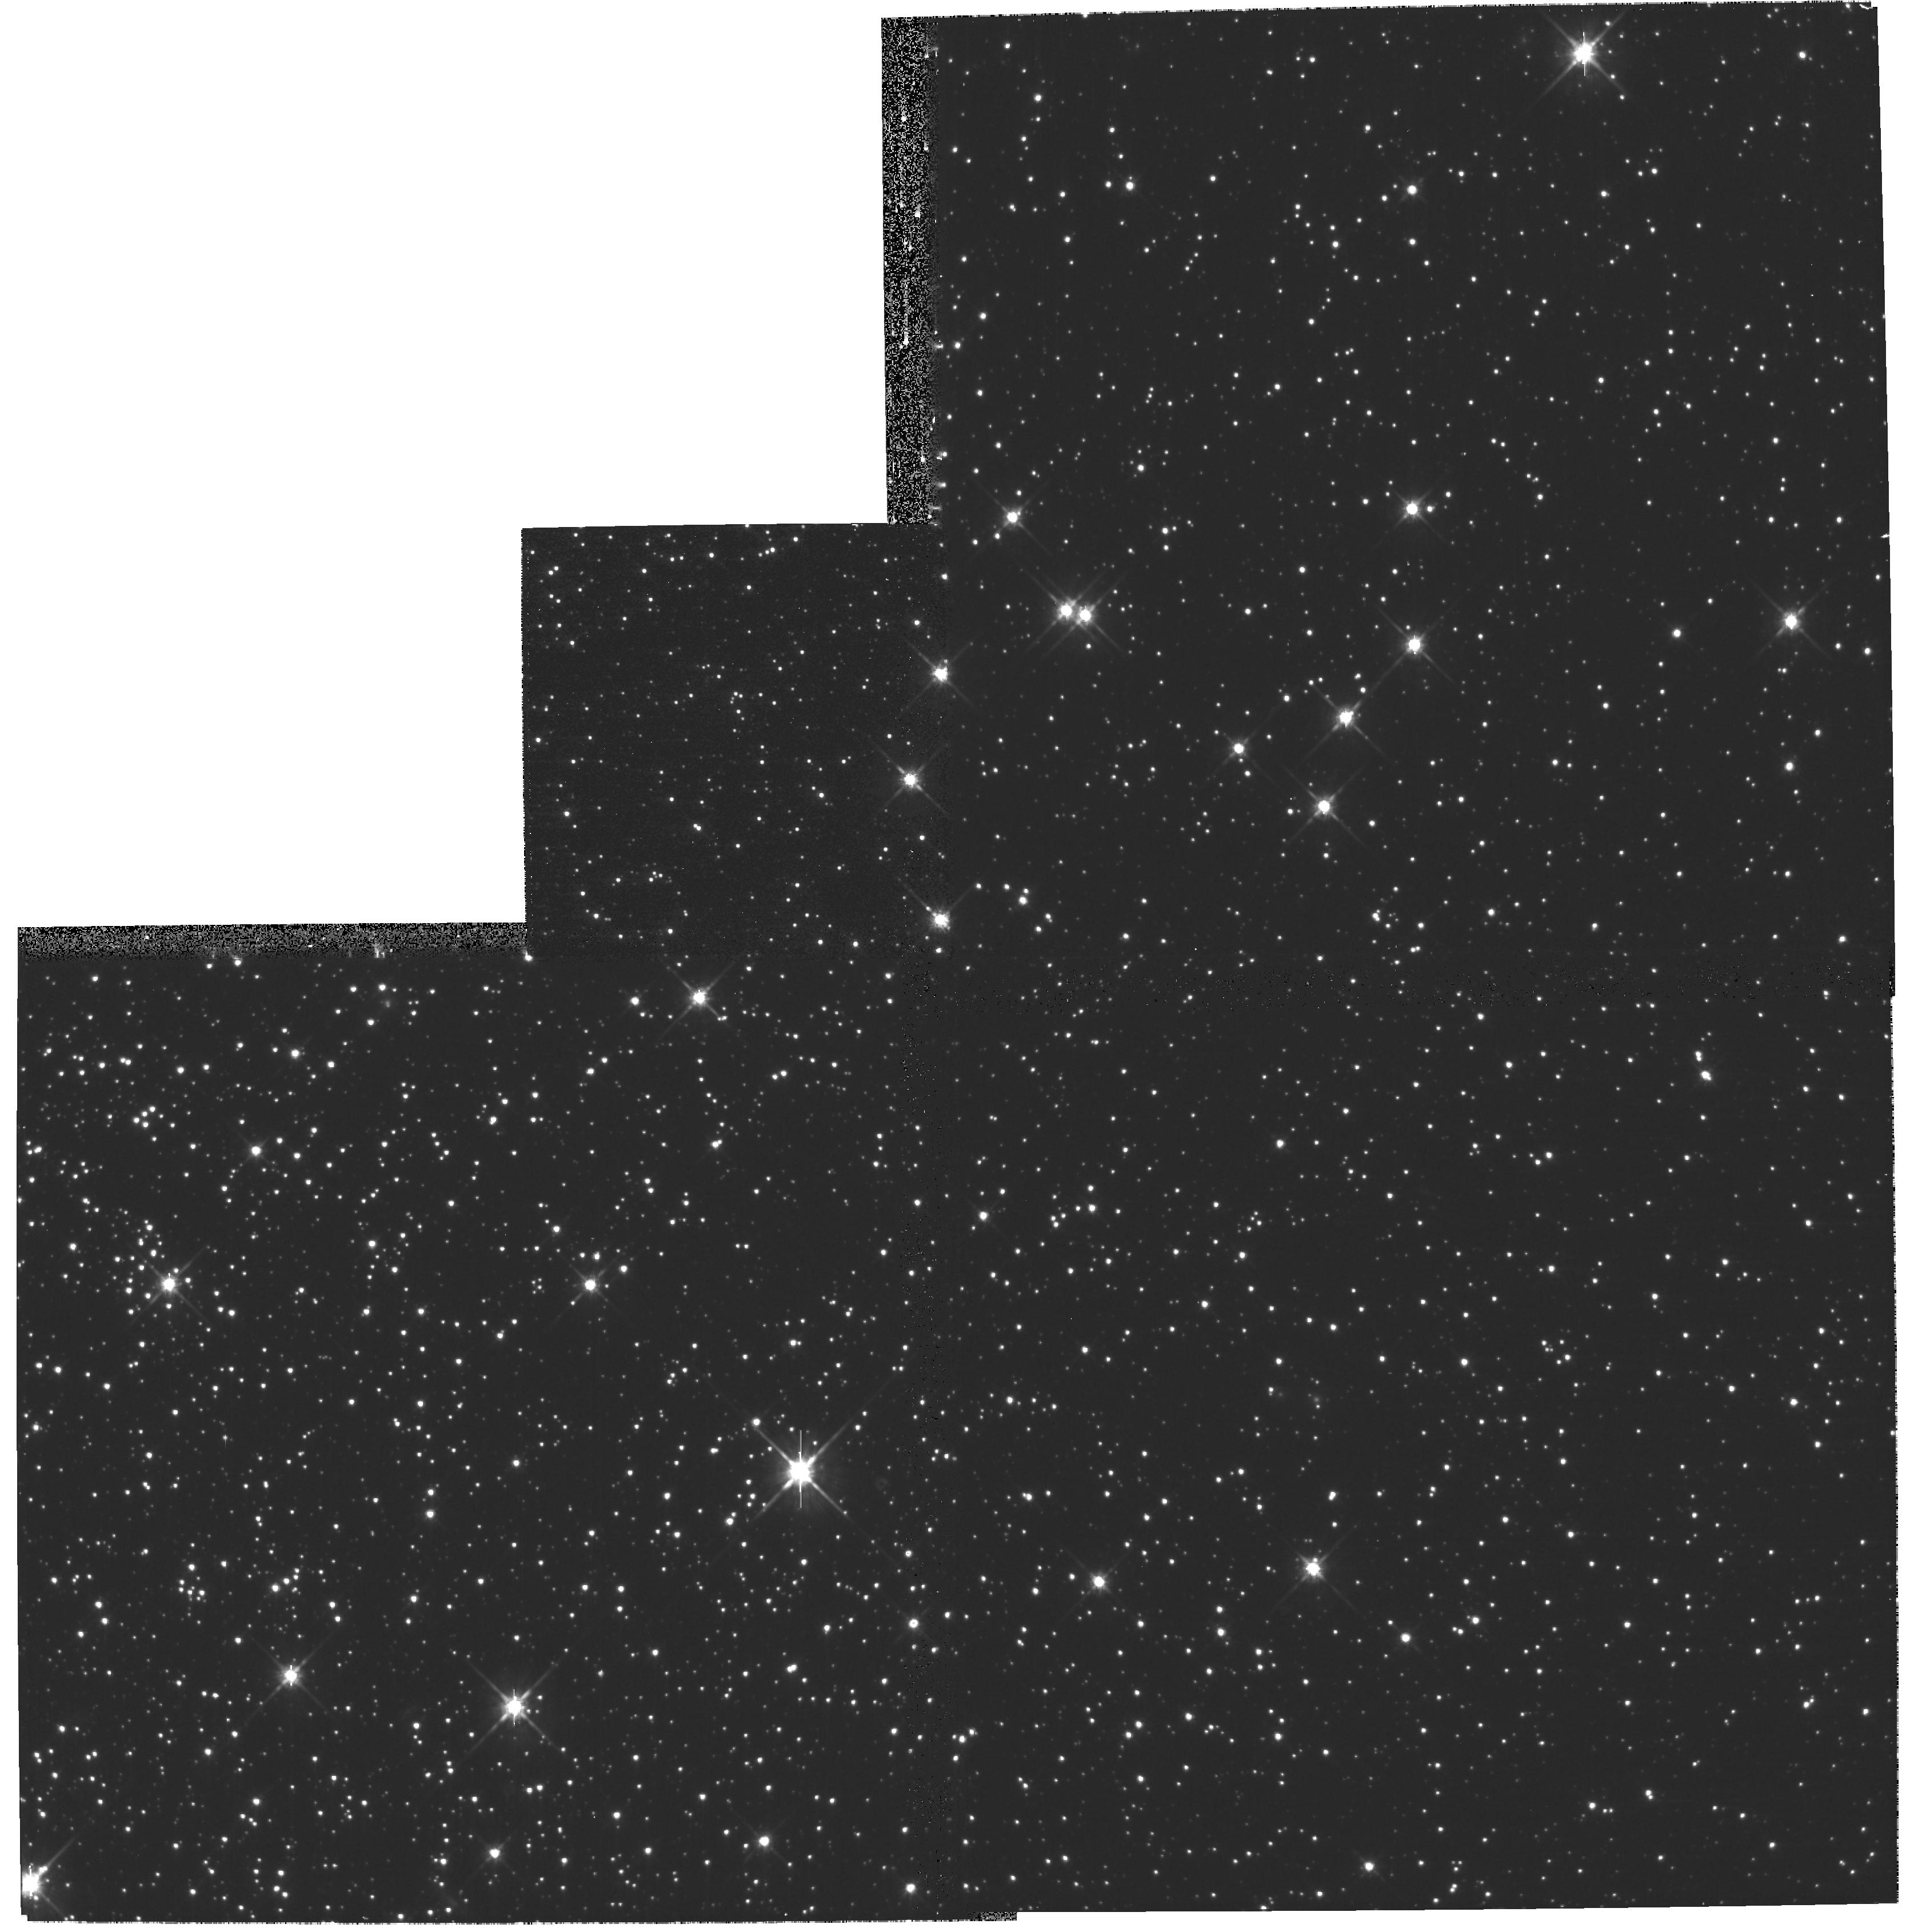
Target: NGC104. Instrument: WFPC2/PC. Filter: F814W. Exposure: 5 min. Observation ID: hst_11035_03_wfpc2_pc_f814w_ua3s03

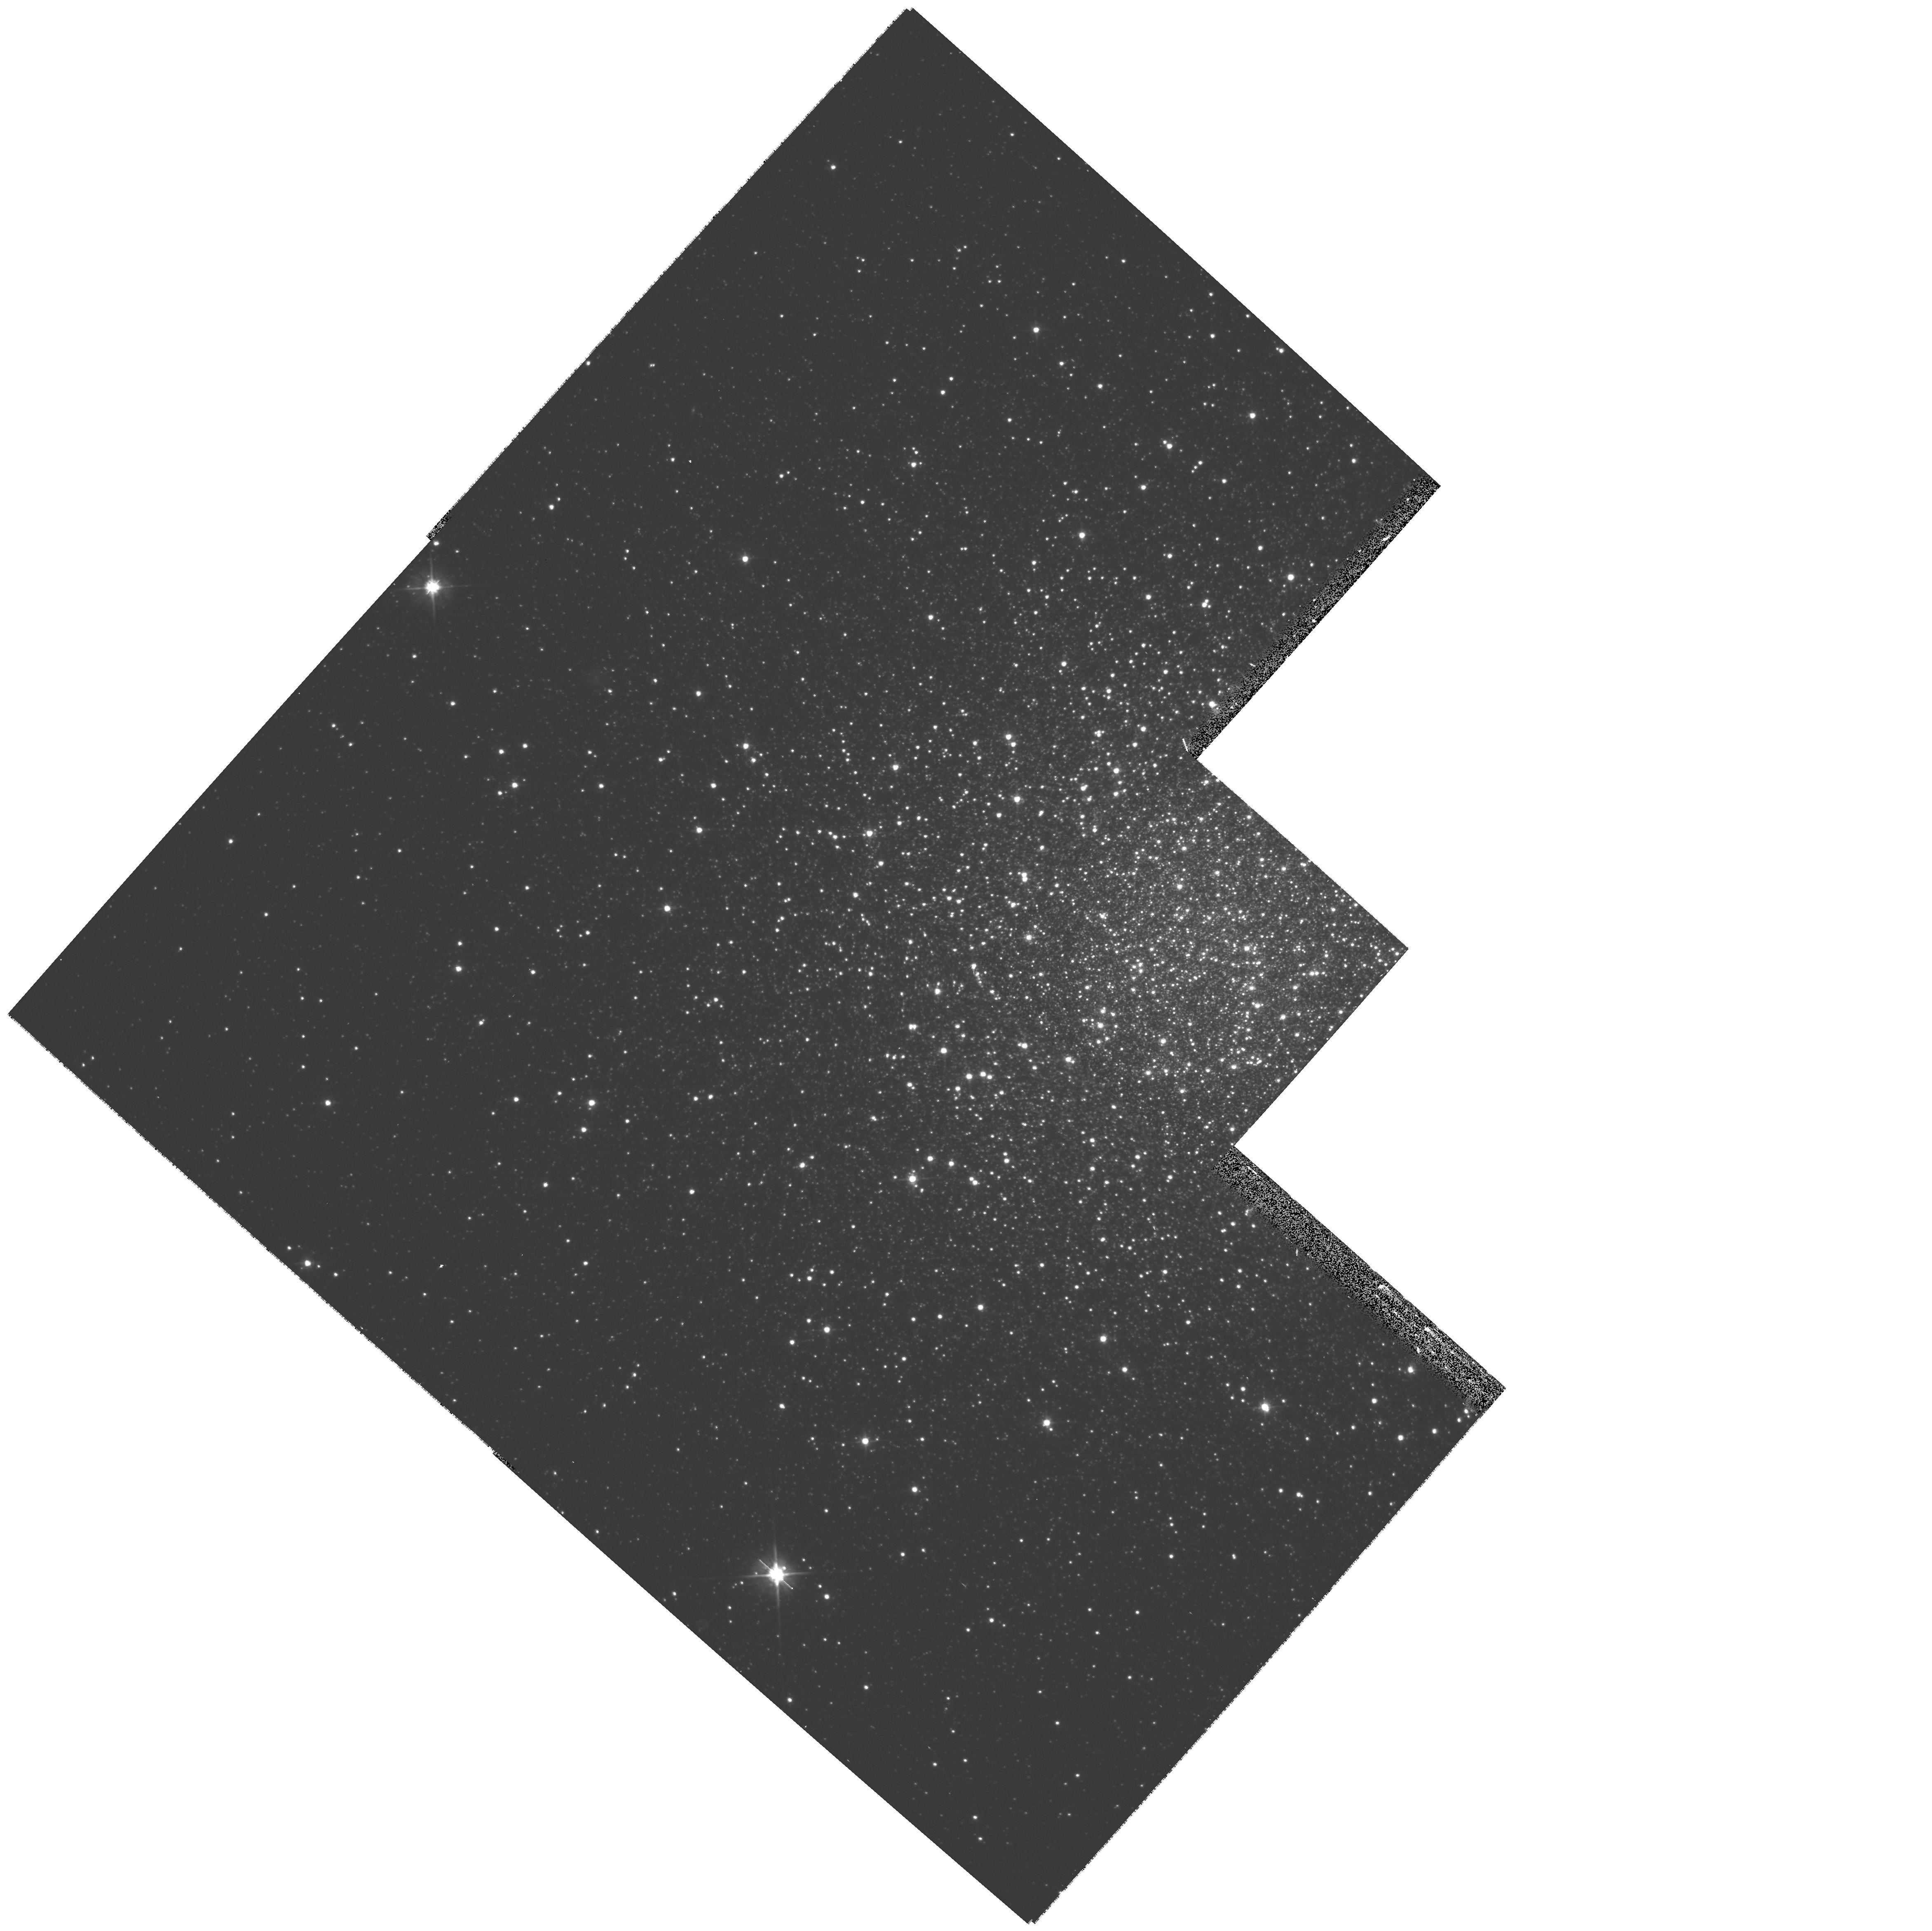
Target: NGC2419. Instrument: WFPC2/PC. Filter: F606W. Exposure: 10 min. Observation ID: hst_11035_04_wfpc2_pc_f606w_ua3s04

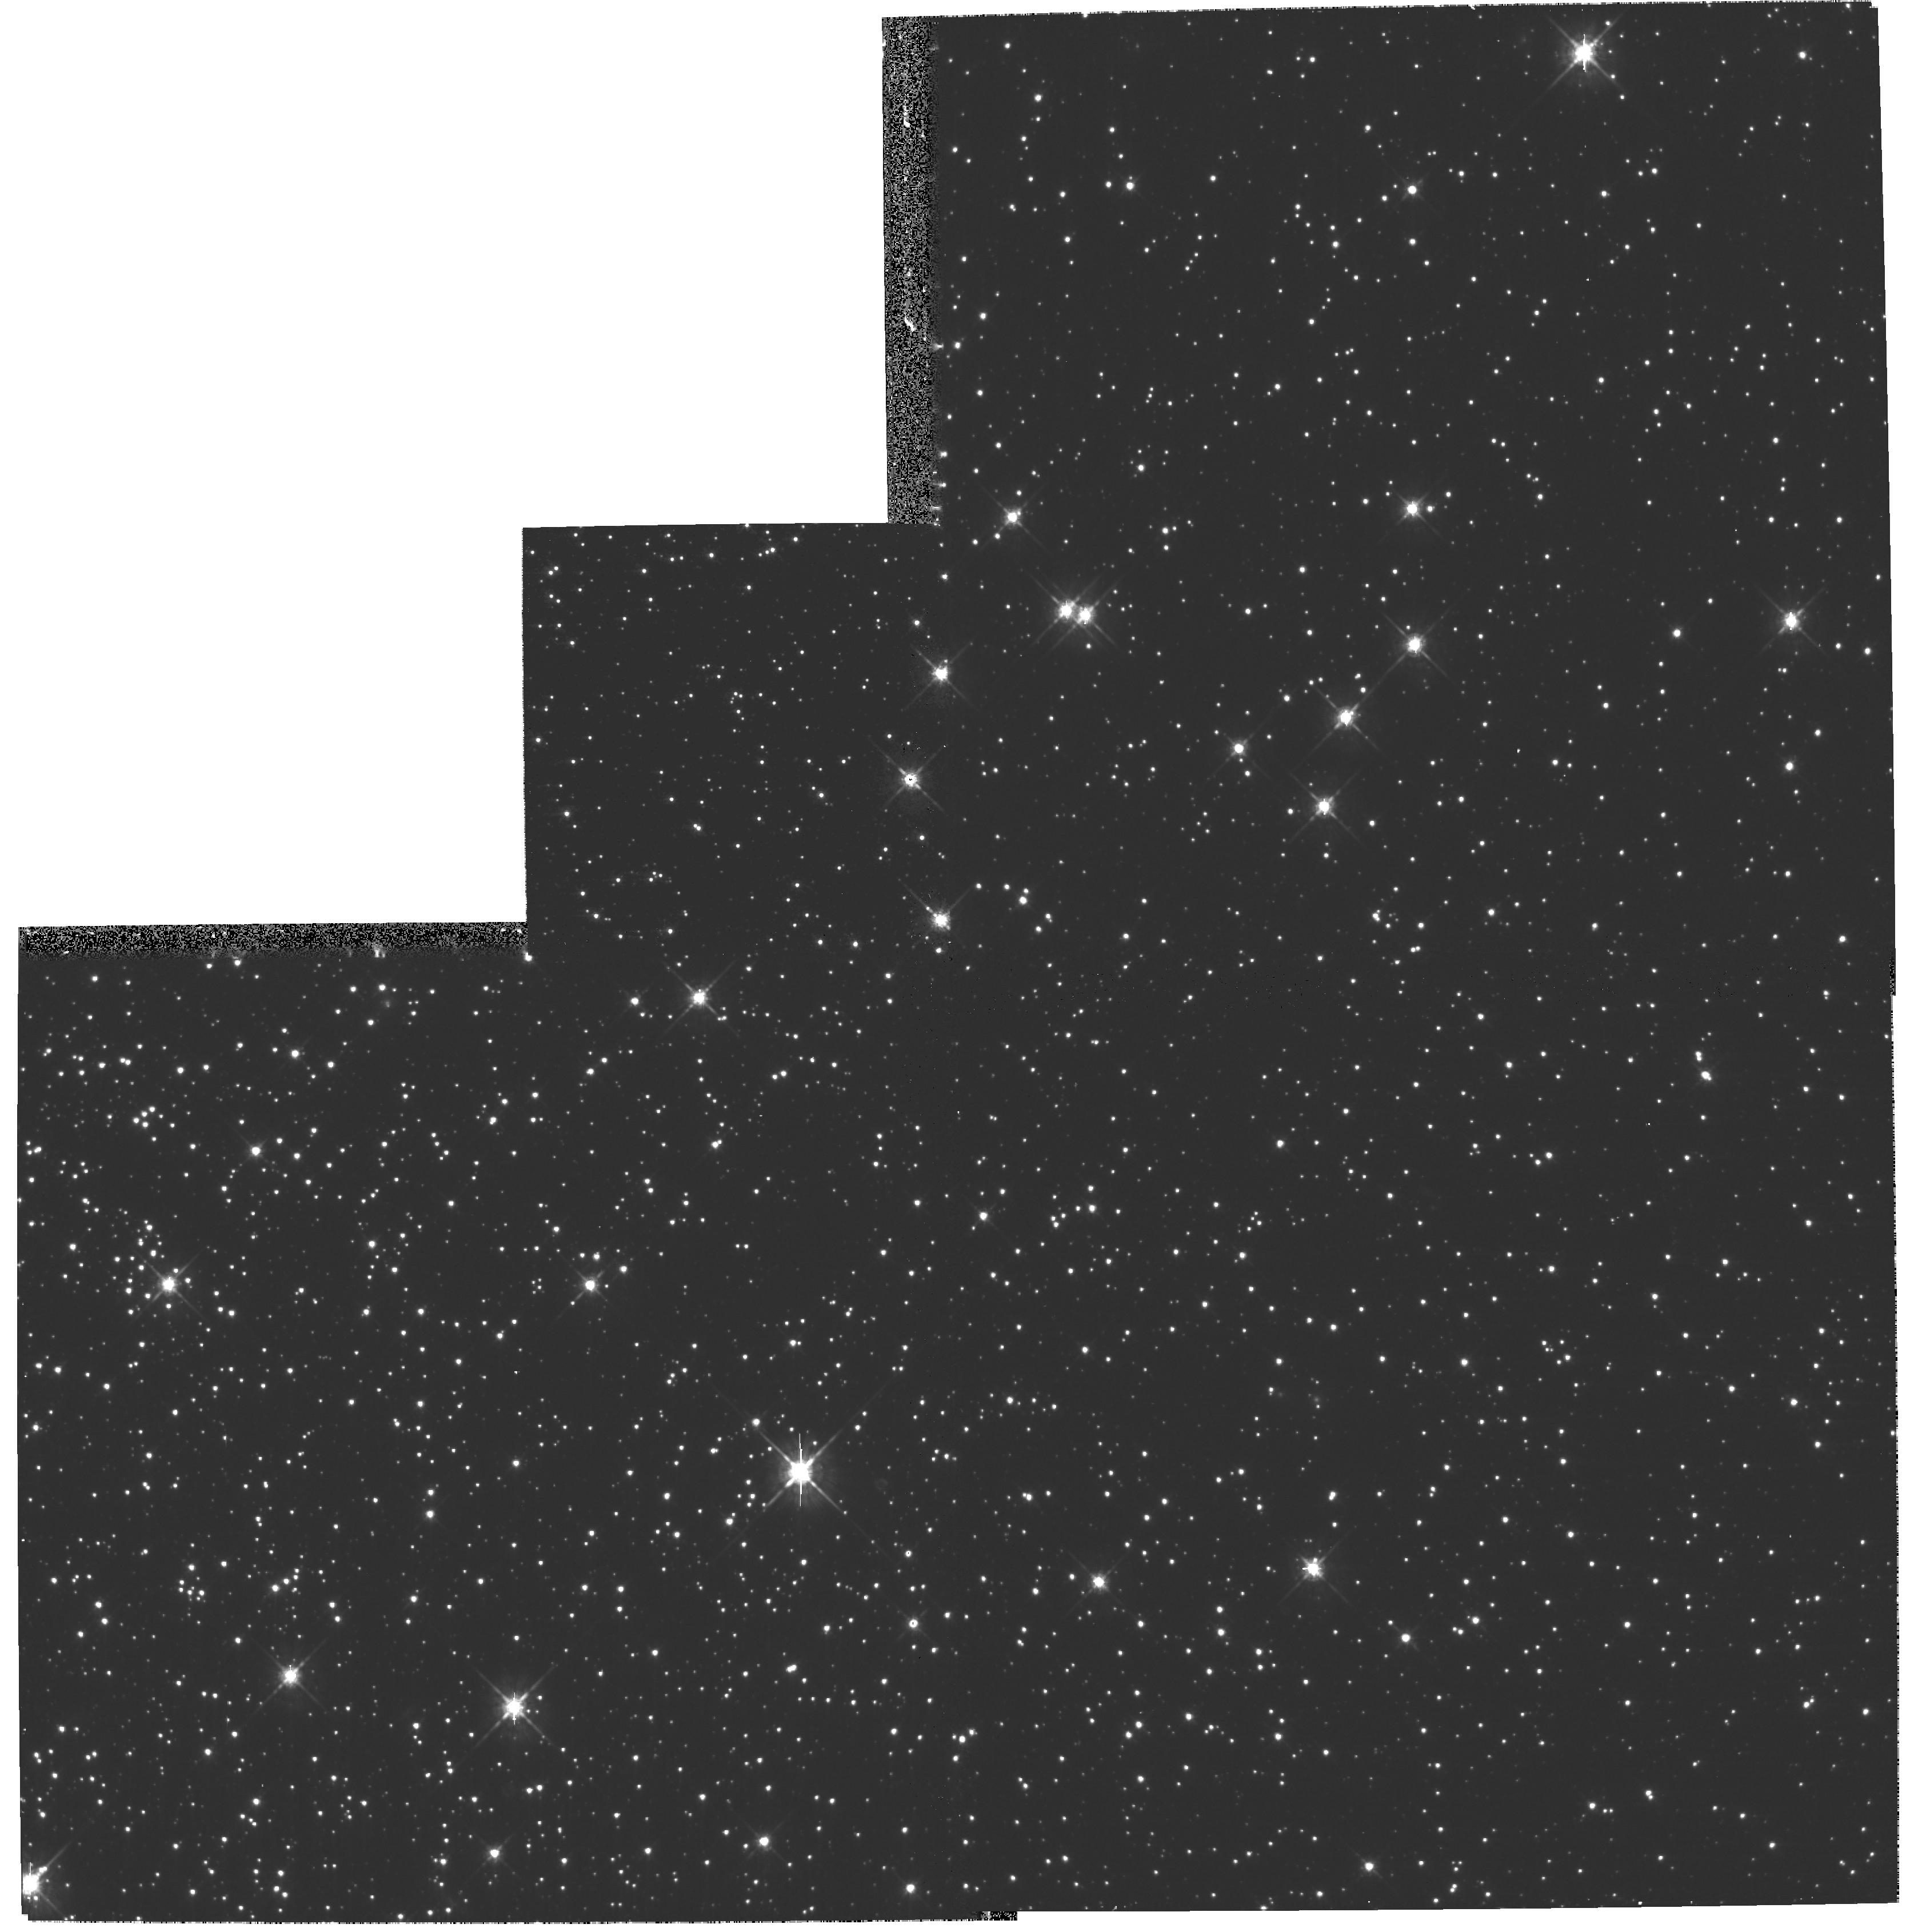
Target: NGC104. Instrument: WFPC2/PC. Filter: F675W. Exposure: 5 min. Observation ID: hst_11035_03_wfpc2_pc_f675w_ua3s03

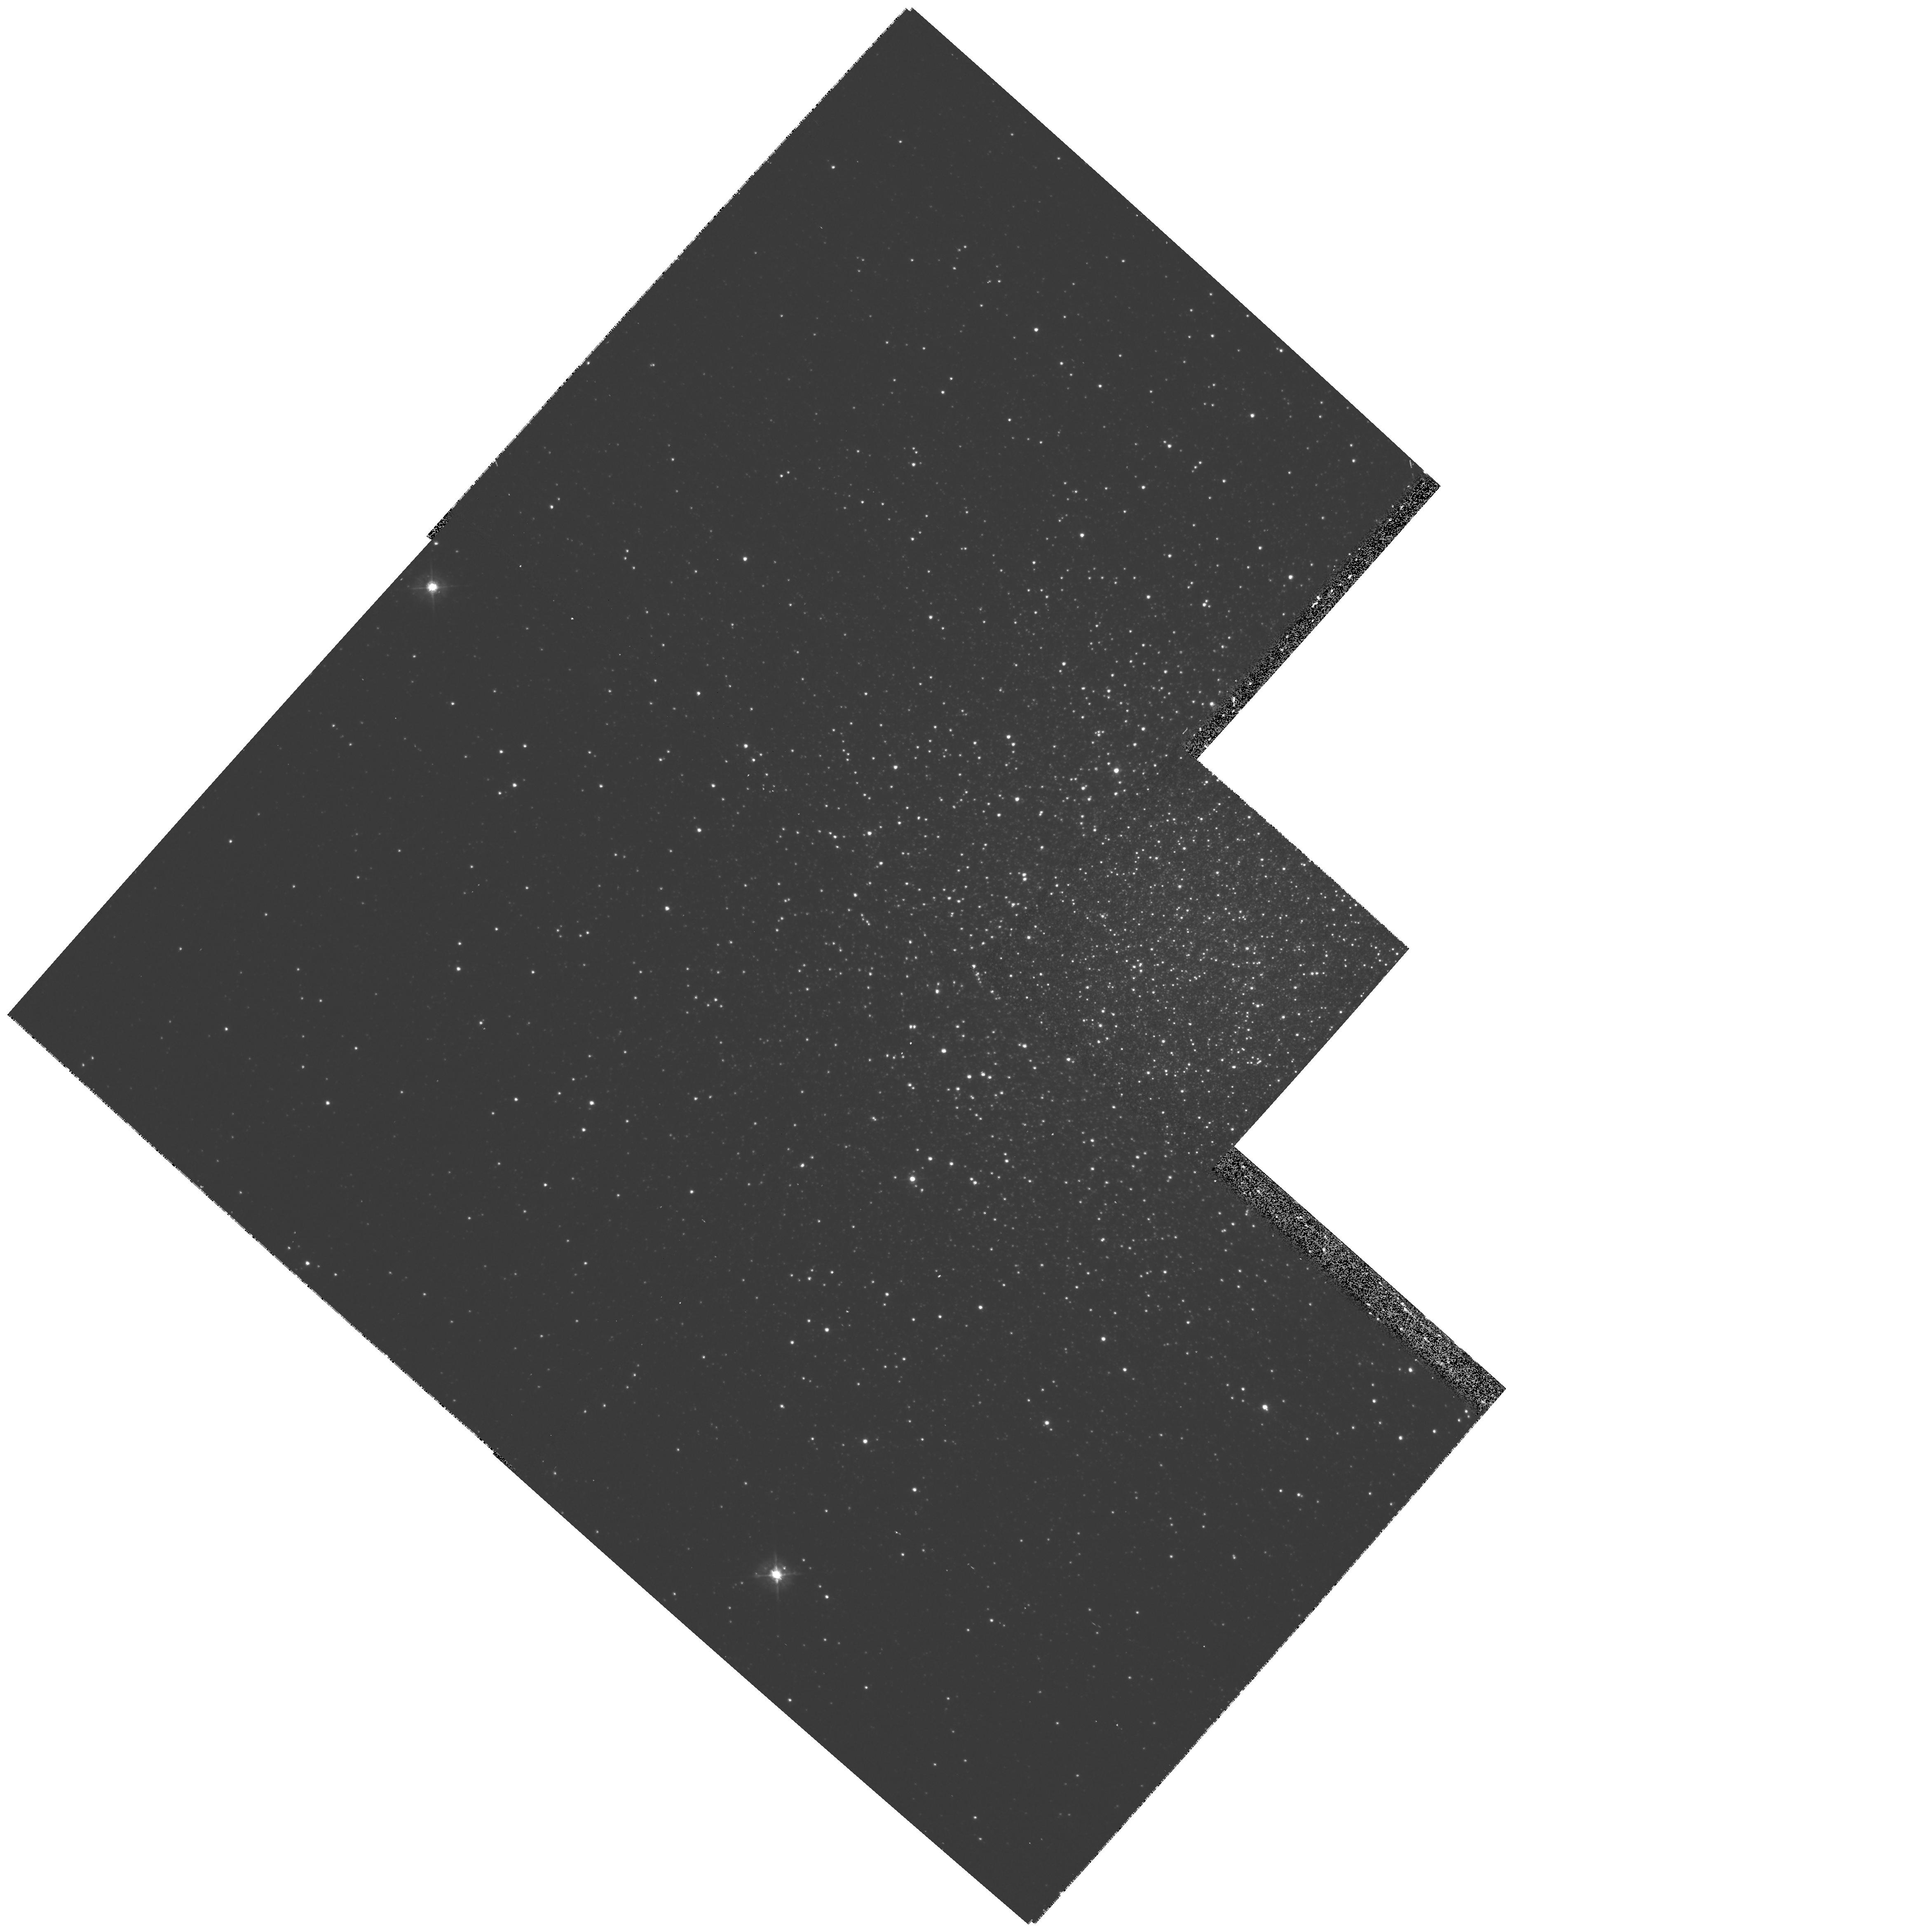
Target: NGC2419. Instrument: WFPC2/PC. Filter: F450W. Exposure: 17 min. Observation ID: hst_11035_04_wfpc2_pc_f450w_ua3s04

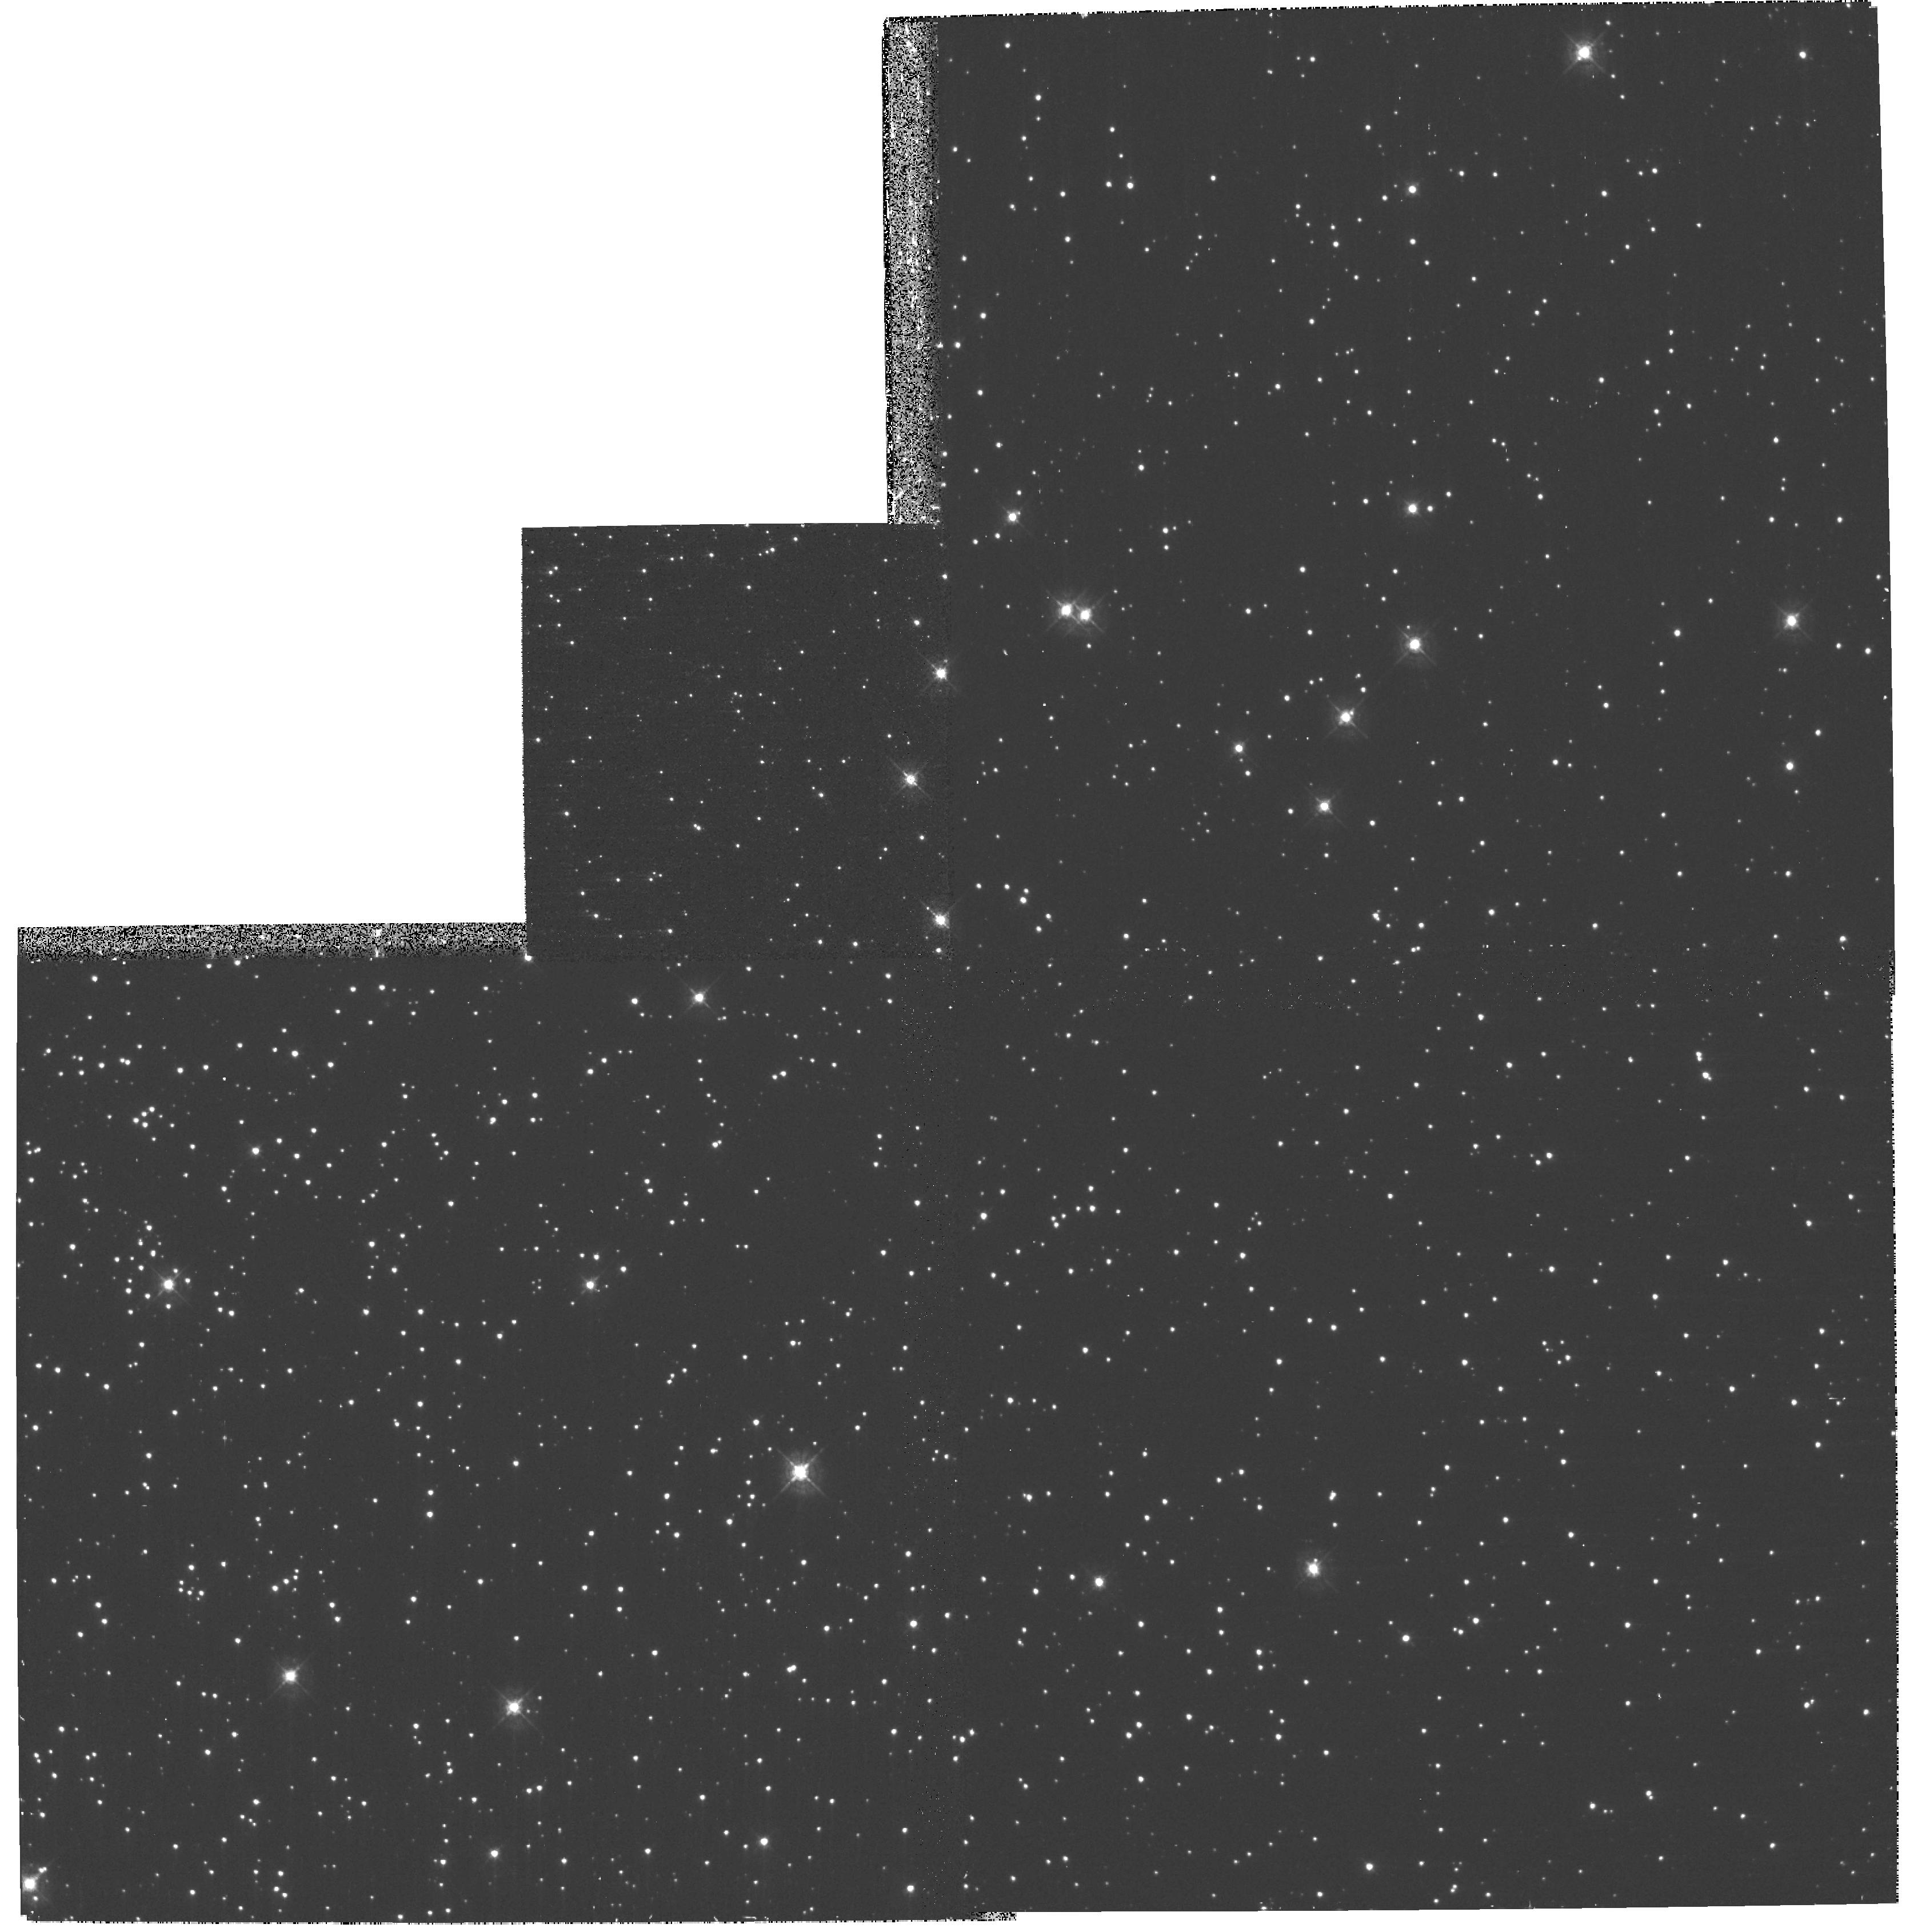
Target: NGC104. Instrument: WFPC2/PC. Filter: F439W. Exposure: 13 min. Observation ID: hst_11035_03_wfpc2_pc_f439w_ua3s03

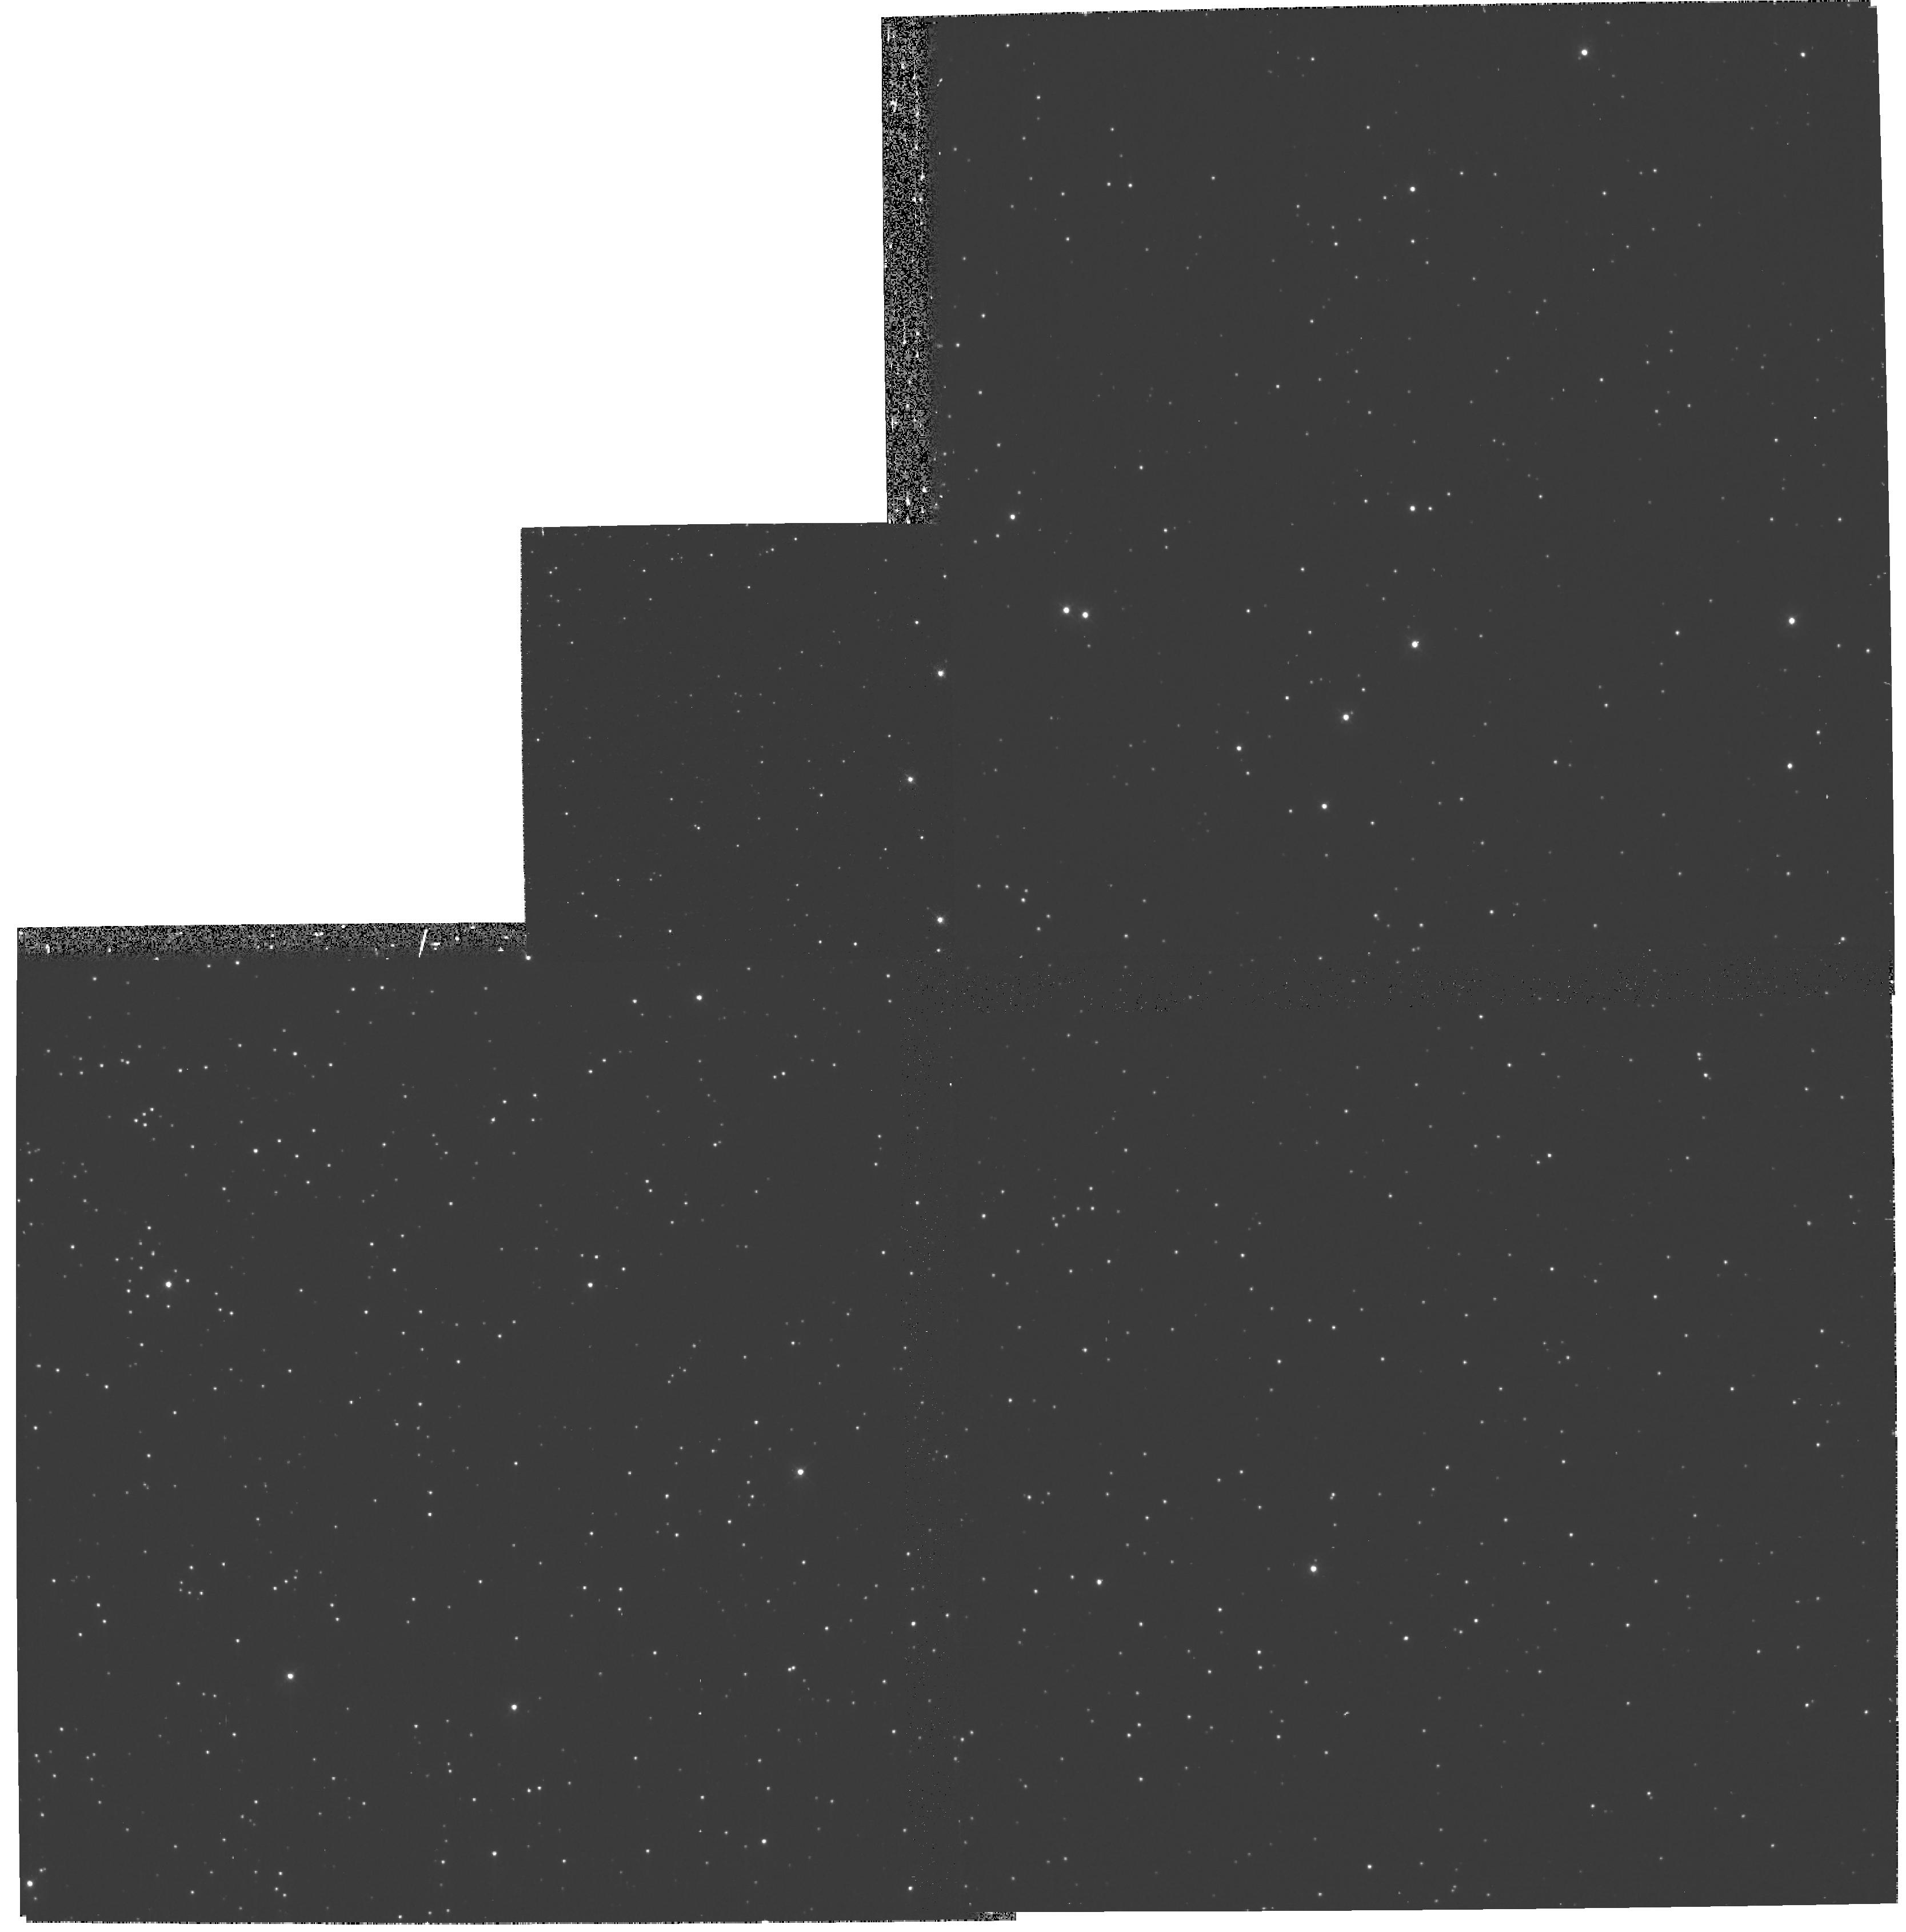
Target: NGC104. Instrument: WFPC2/PC. Filter: F336W. Exposure: 18 min. Observation ID: hst_11035_03_wfpc2_pc_f336w_ua3s03

Photometric Zero Points Closeout (PI: Gilliland, Ronald L)

Updated zero points will be obtained by observing NGC 2419 for which extensive BVRI ground based observations exist, and the field in 47 Tuc used for frequent monitoring of ACS. For NGC 2419 emphasis is given to repeating observations obtained in earlier epochs, and to covering filters near standard BVRI. For 47 Tuc emphasis is given to covering a large set of broadband filters from F300W through F850LP to maximise transformation capabilities between filters of WFPC2 and ACS.